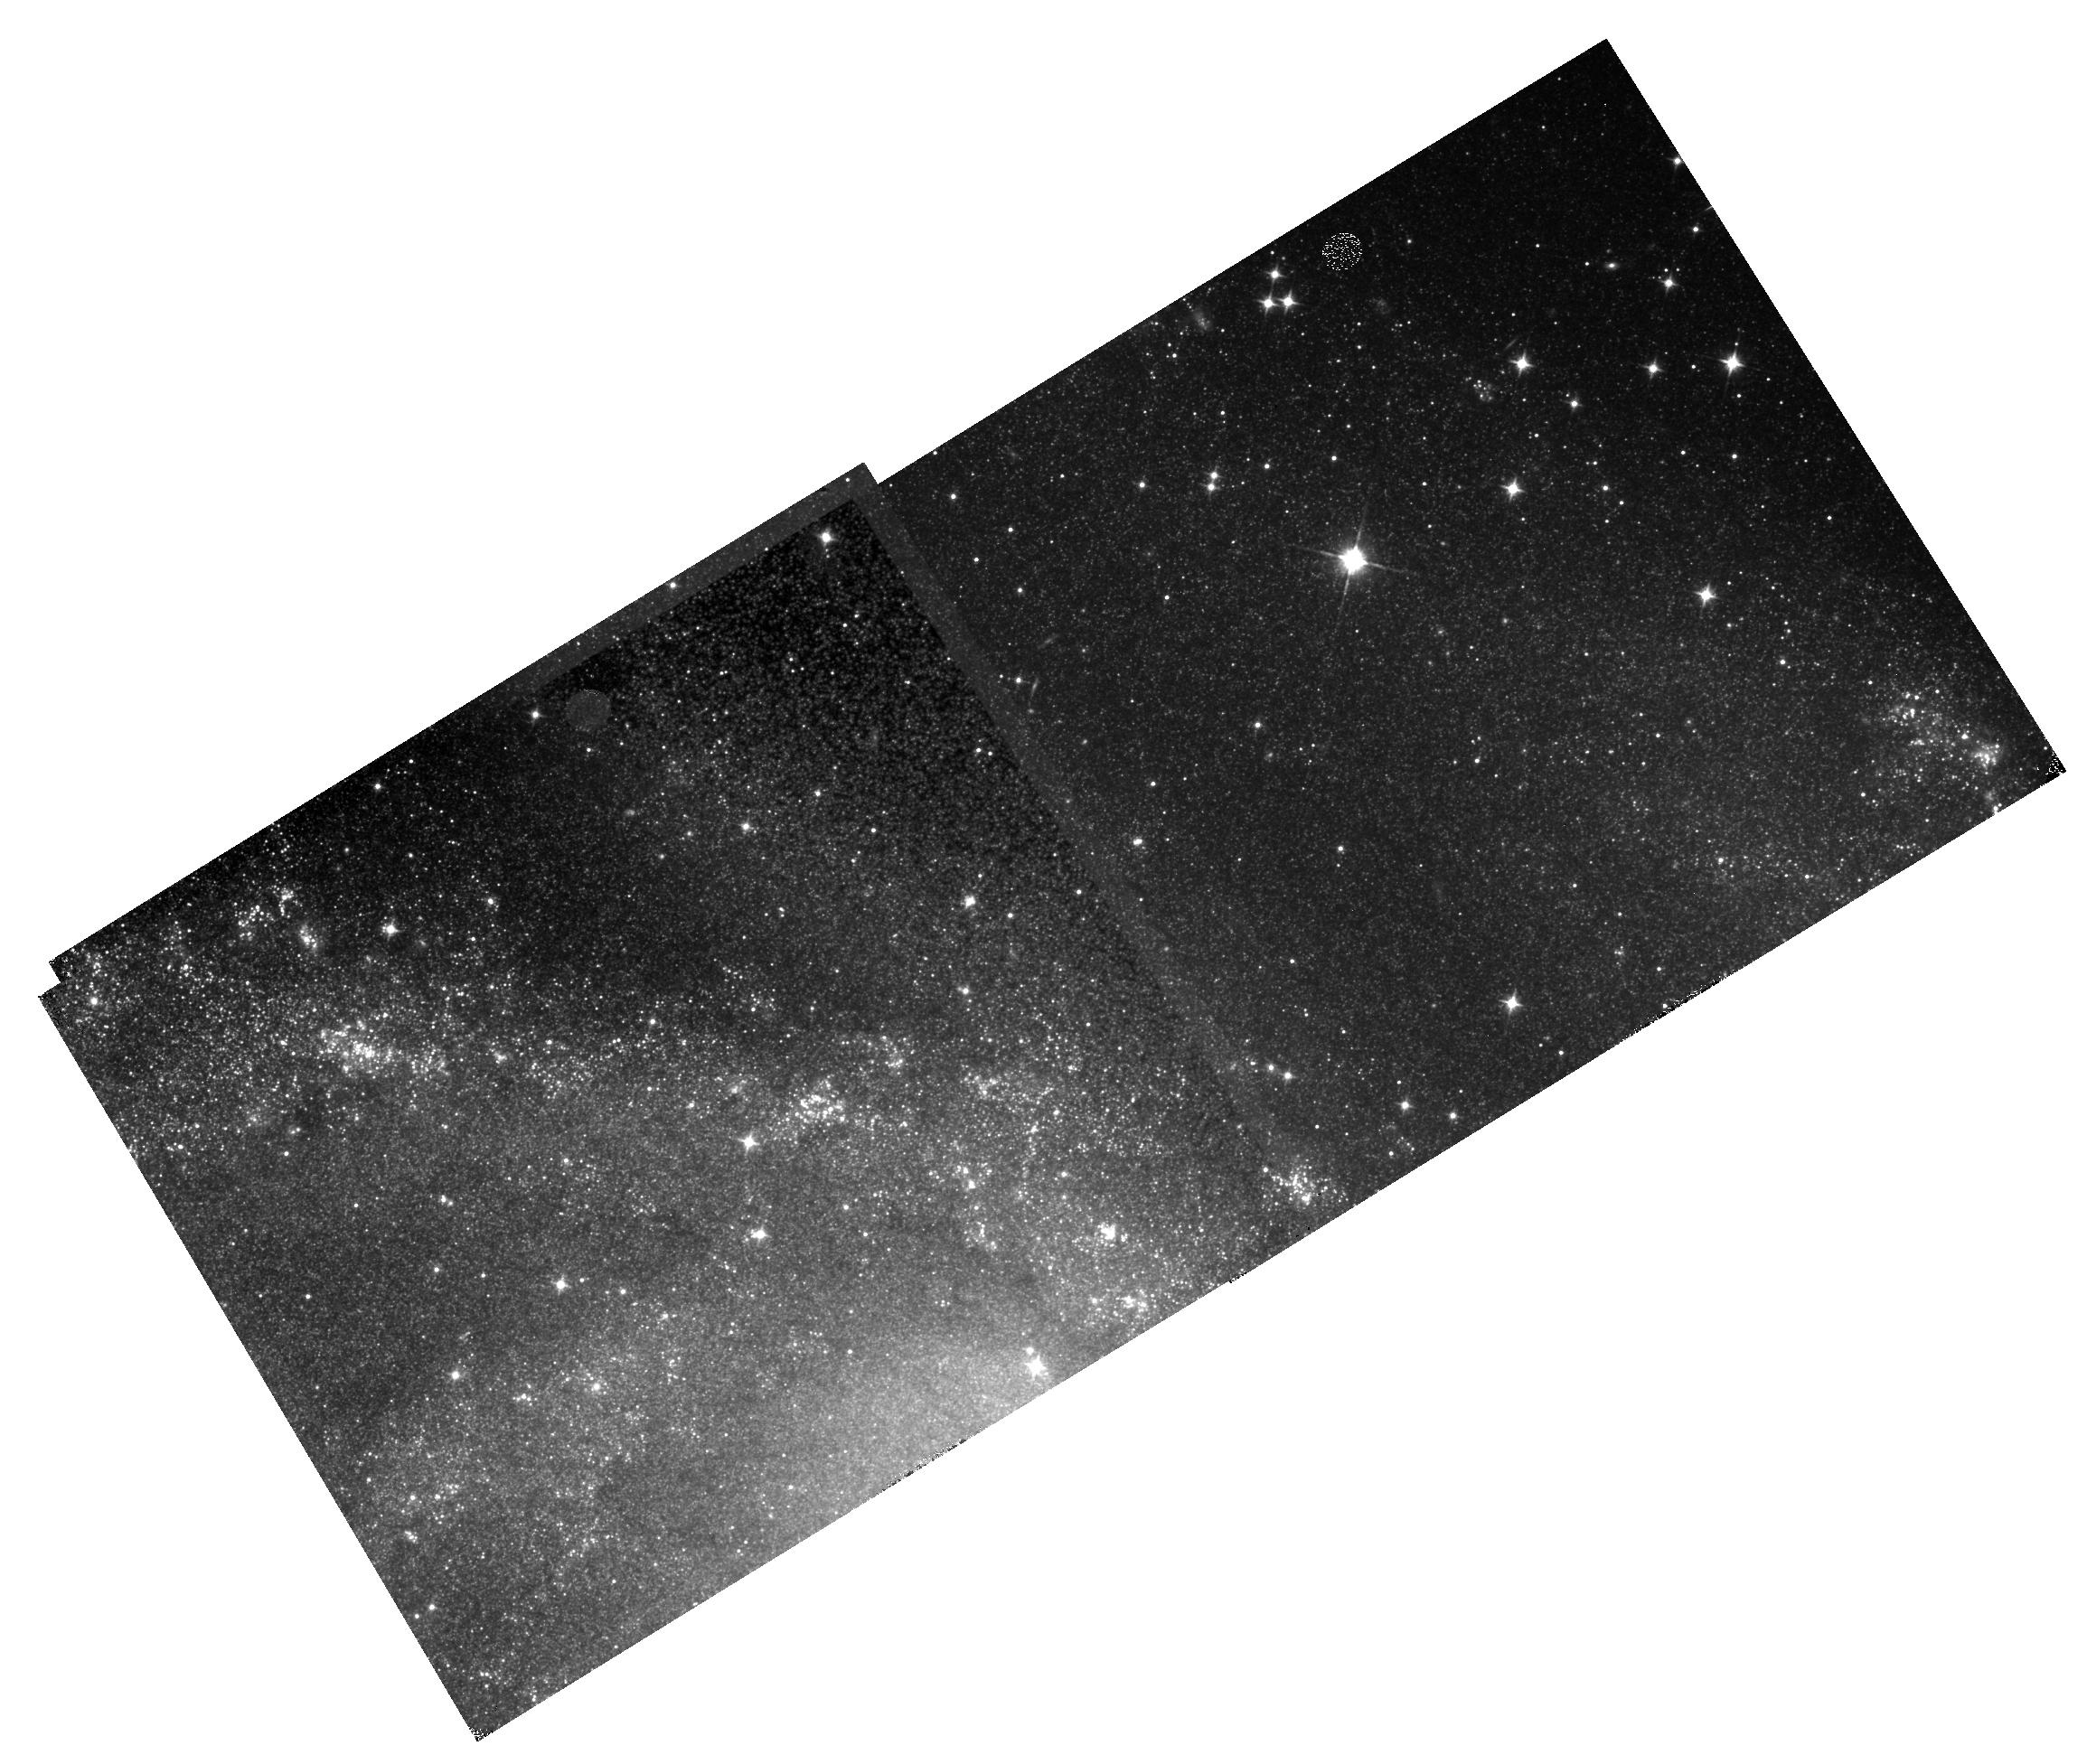
Target: NGC-6946-CENTER
Instrument: WFC3/IR
Filter: F110W
Exposure: 11 min
Observation ID: hst_14156_e2_wfc3_ir_f110w_icyqe2

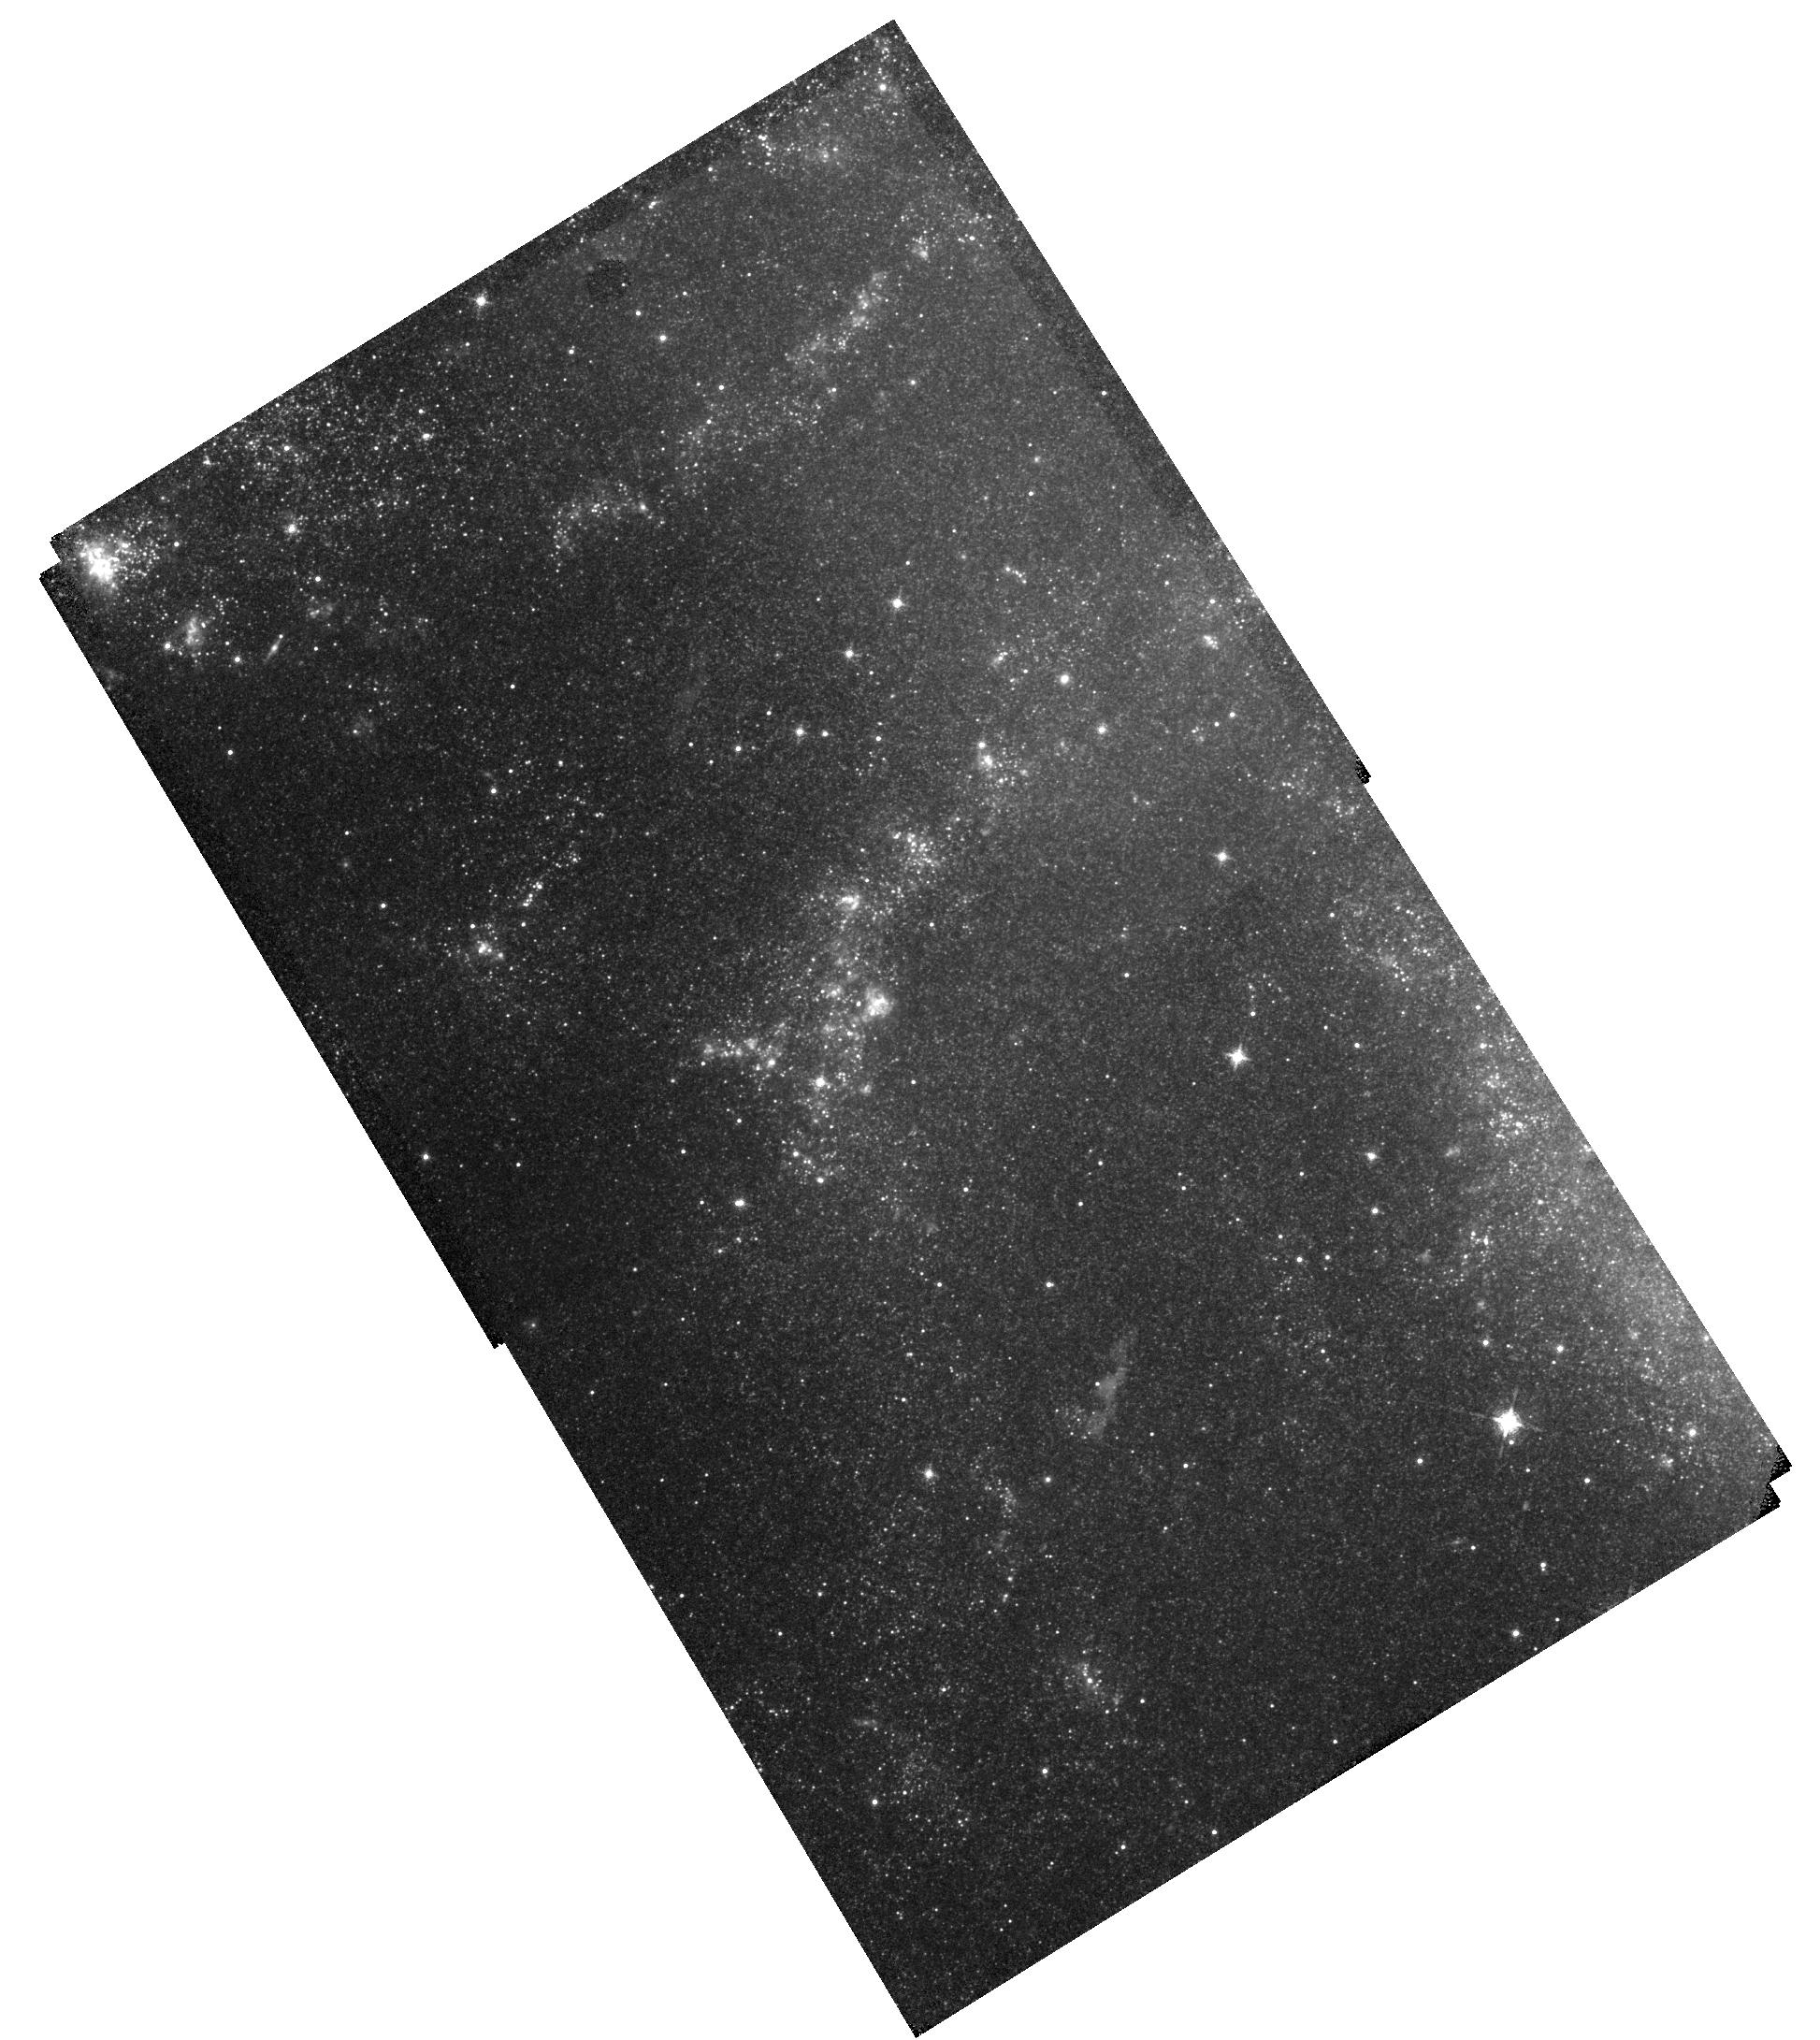
Target: NGC-6946-CENTER
Instrument: WFC3/IR
Filter: F128N
Exposure: 47 min
Observation ID: hst_14156_d2_wfc3_ir_f128n_icyqd2

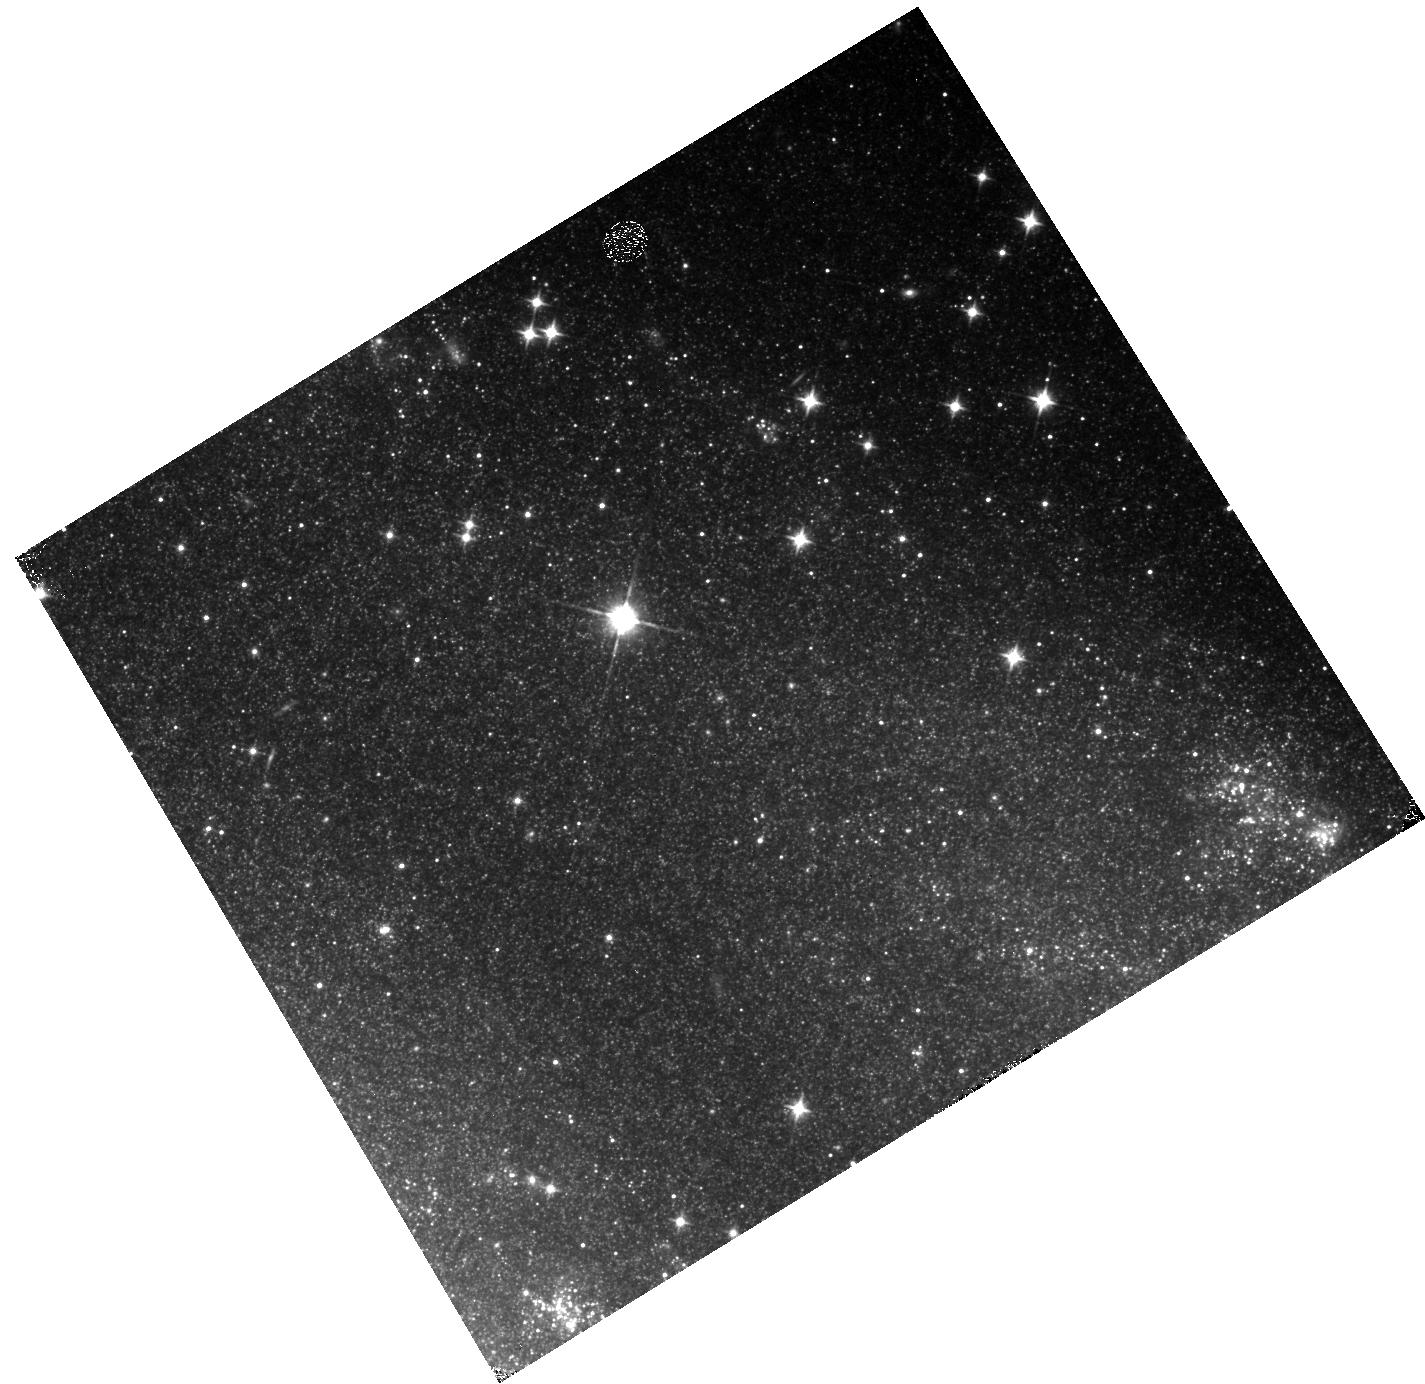
Target: NGC-6946-CENTER
Instrument: WFC3/IR
Filter: F110W
Exposure: 4 min
Observation ID: hst_14156_f2_wfc3_ir_f110w_icyqf2

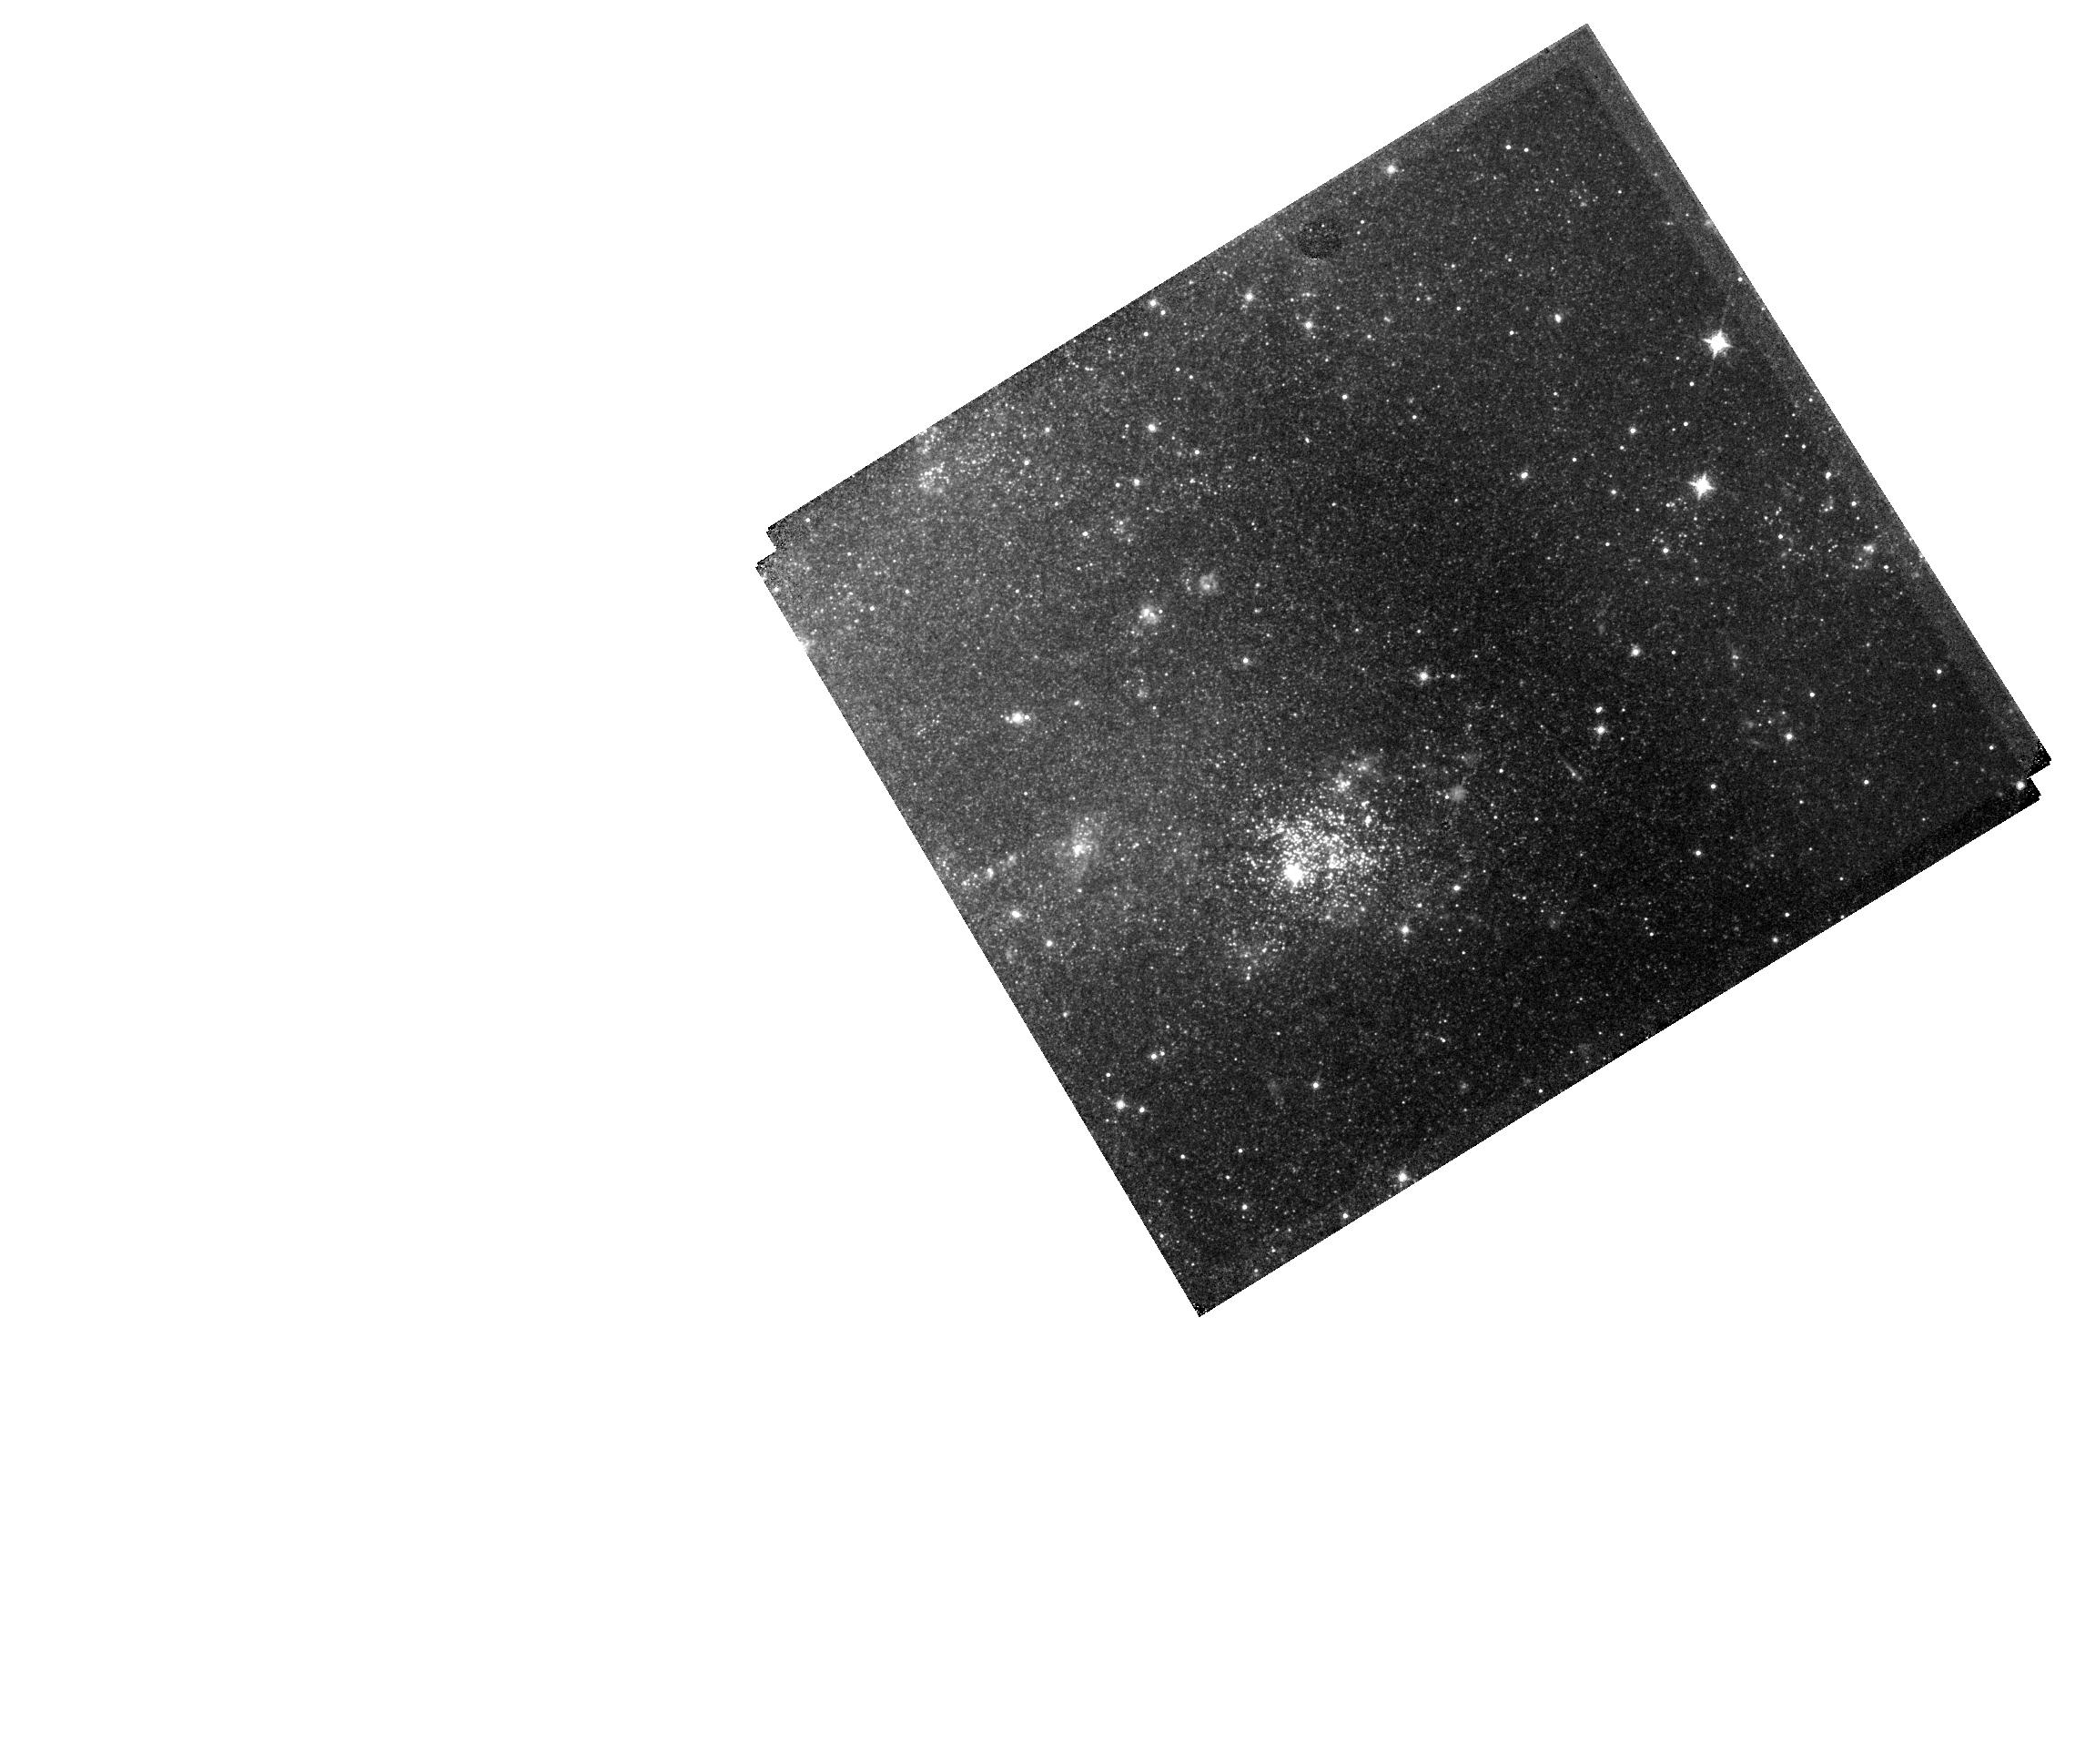
Target: NGC-6946-CENTER
Instrument: WFC3/IR
Filter: F128N
Exposure: 24 min
Observation ID: hst_14156_a2_wfc3_ir_f128n_icyqa2

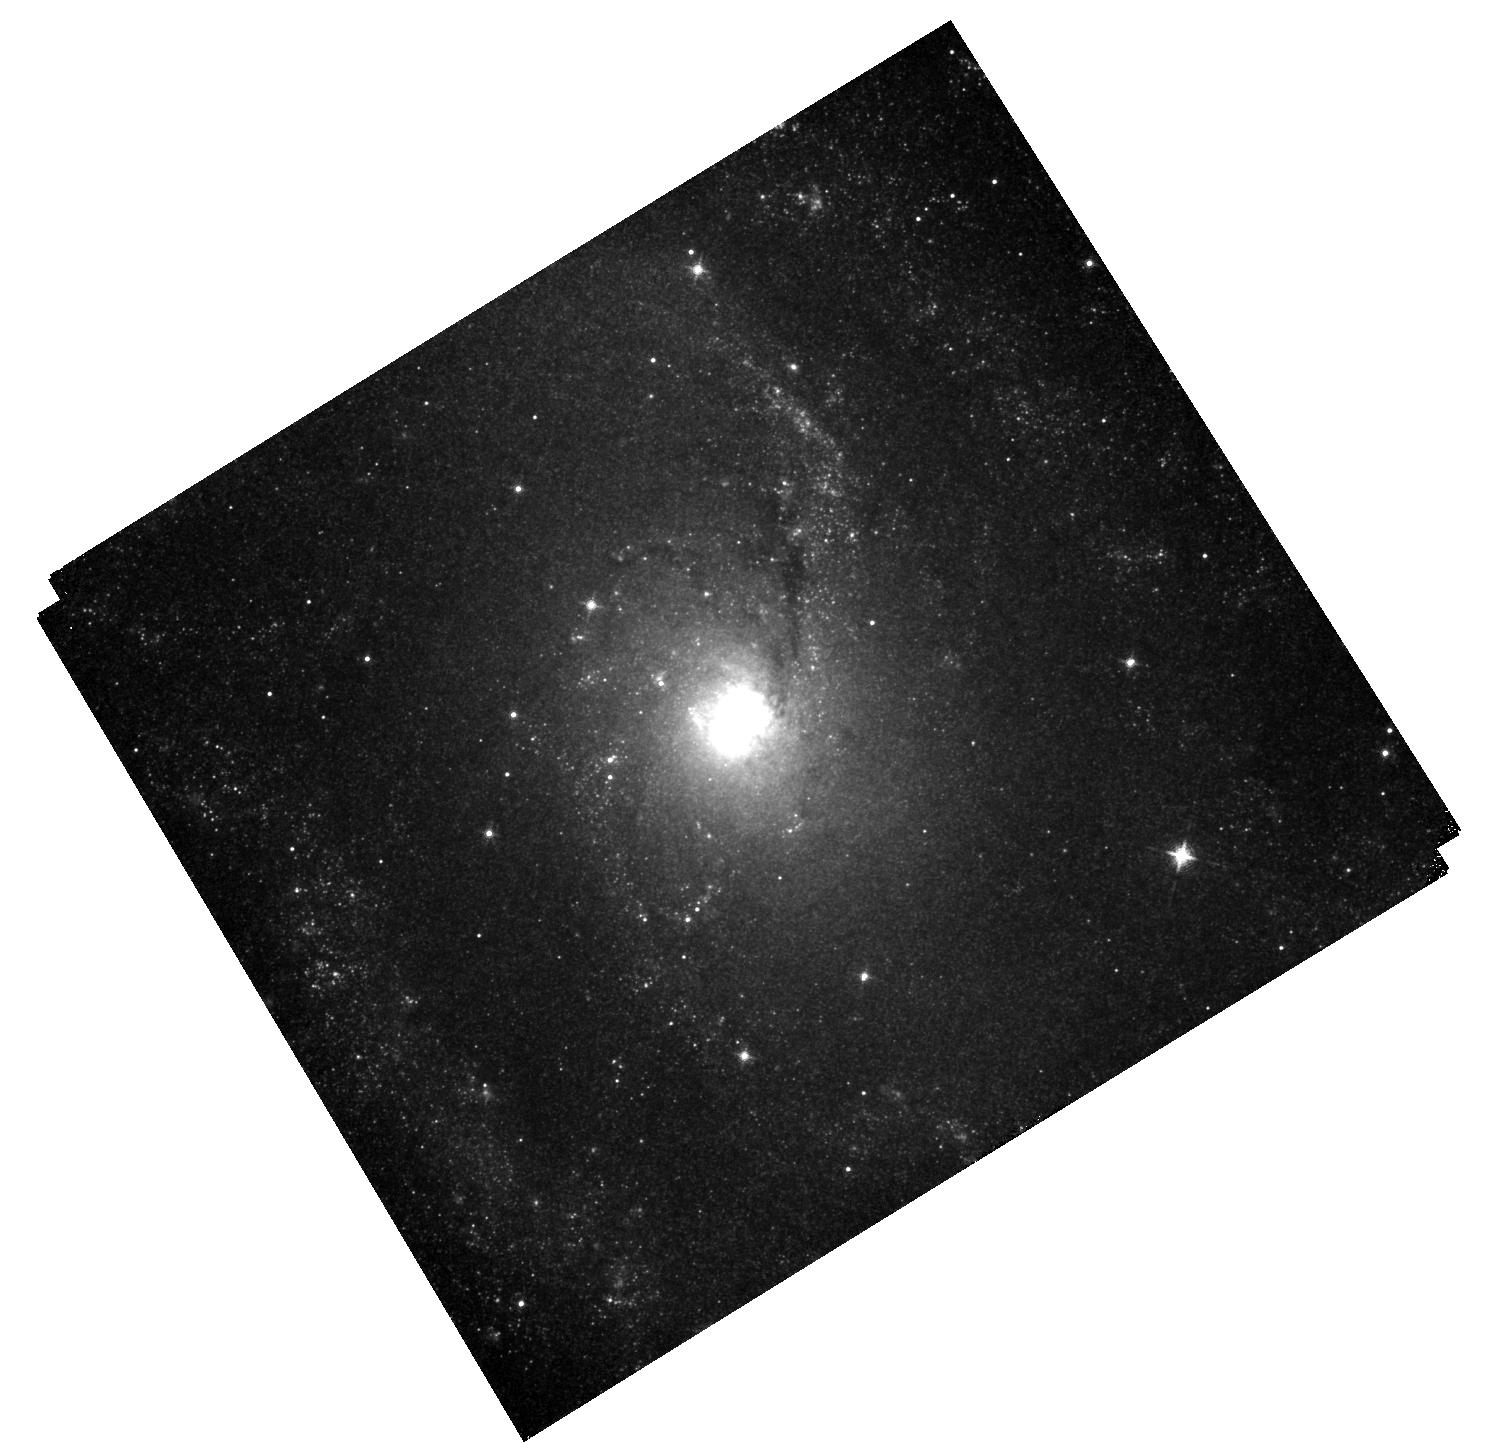
Target: NGC-6946-CENTER
Instrument: WFC3/IR
Filter: F128N
Exposure: 24 min
Observation ID: hst_14156_c2_wfc3_ir_f128n_icyqc2

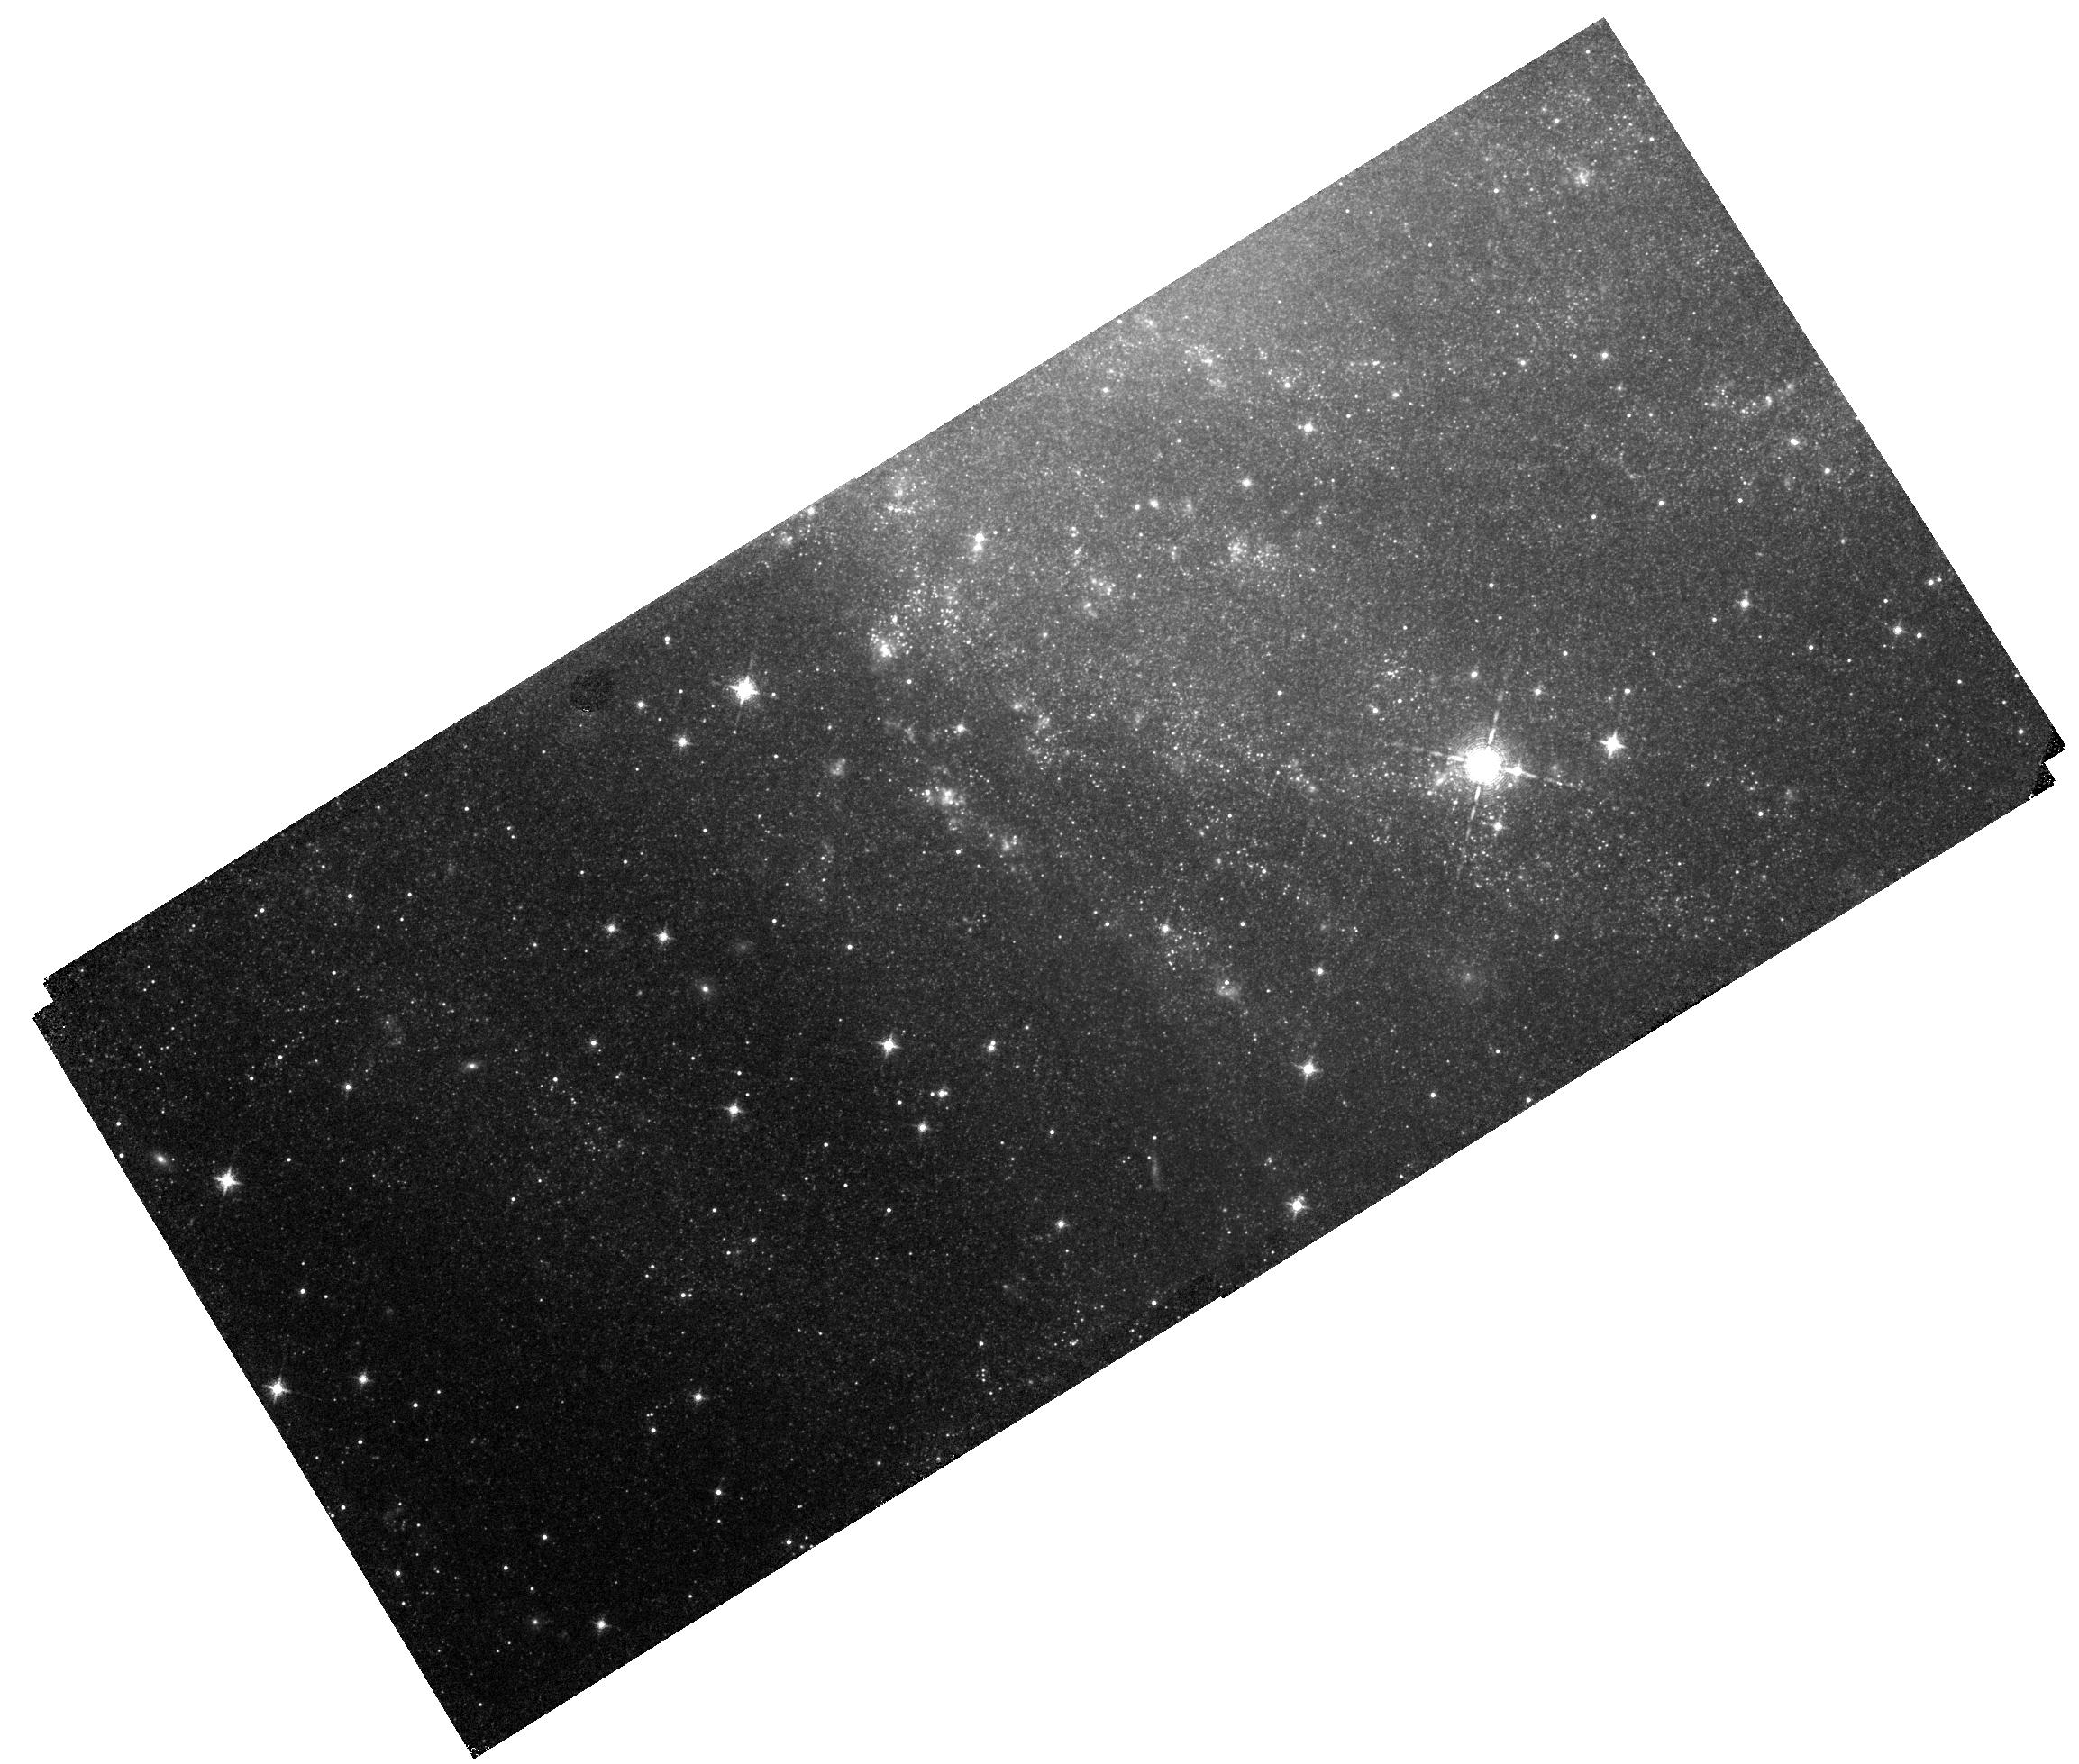
Target: NGC-6946-CENTER
Instrument: WFC3/IR
Filter: F128N
Exposure: 47 min
Observation ID: hst_14156_02_wfc3_ir_f128n_icyq02

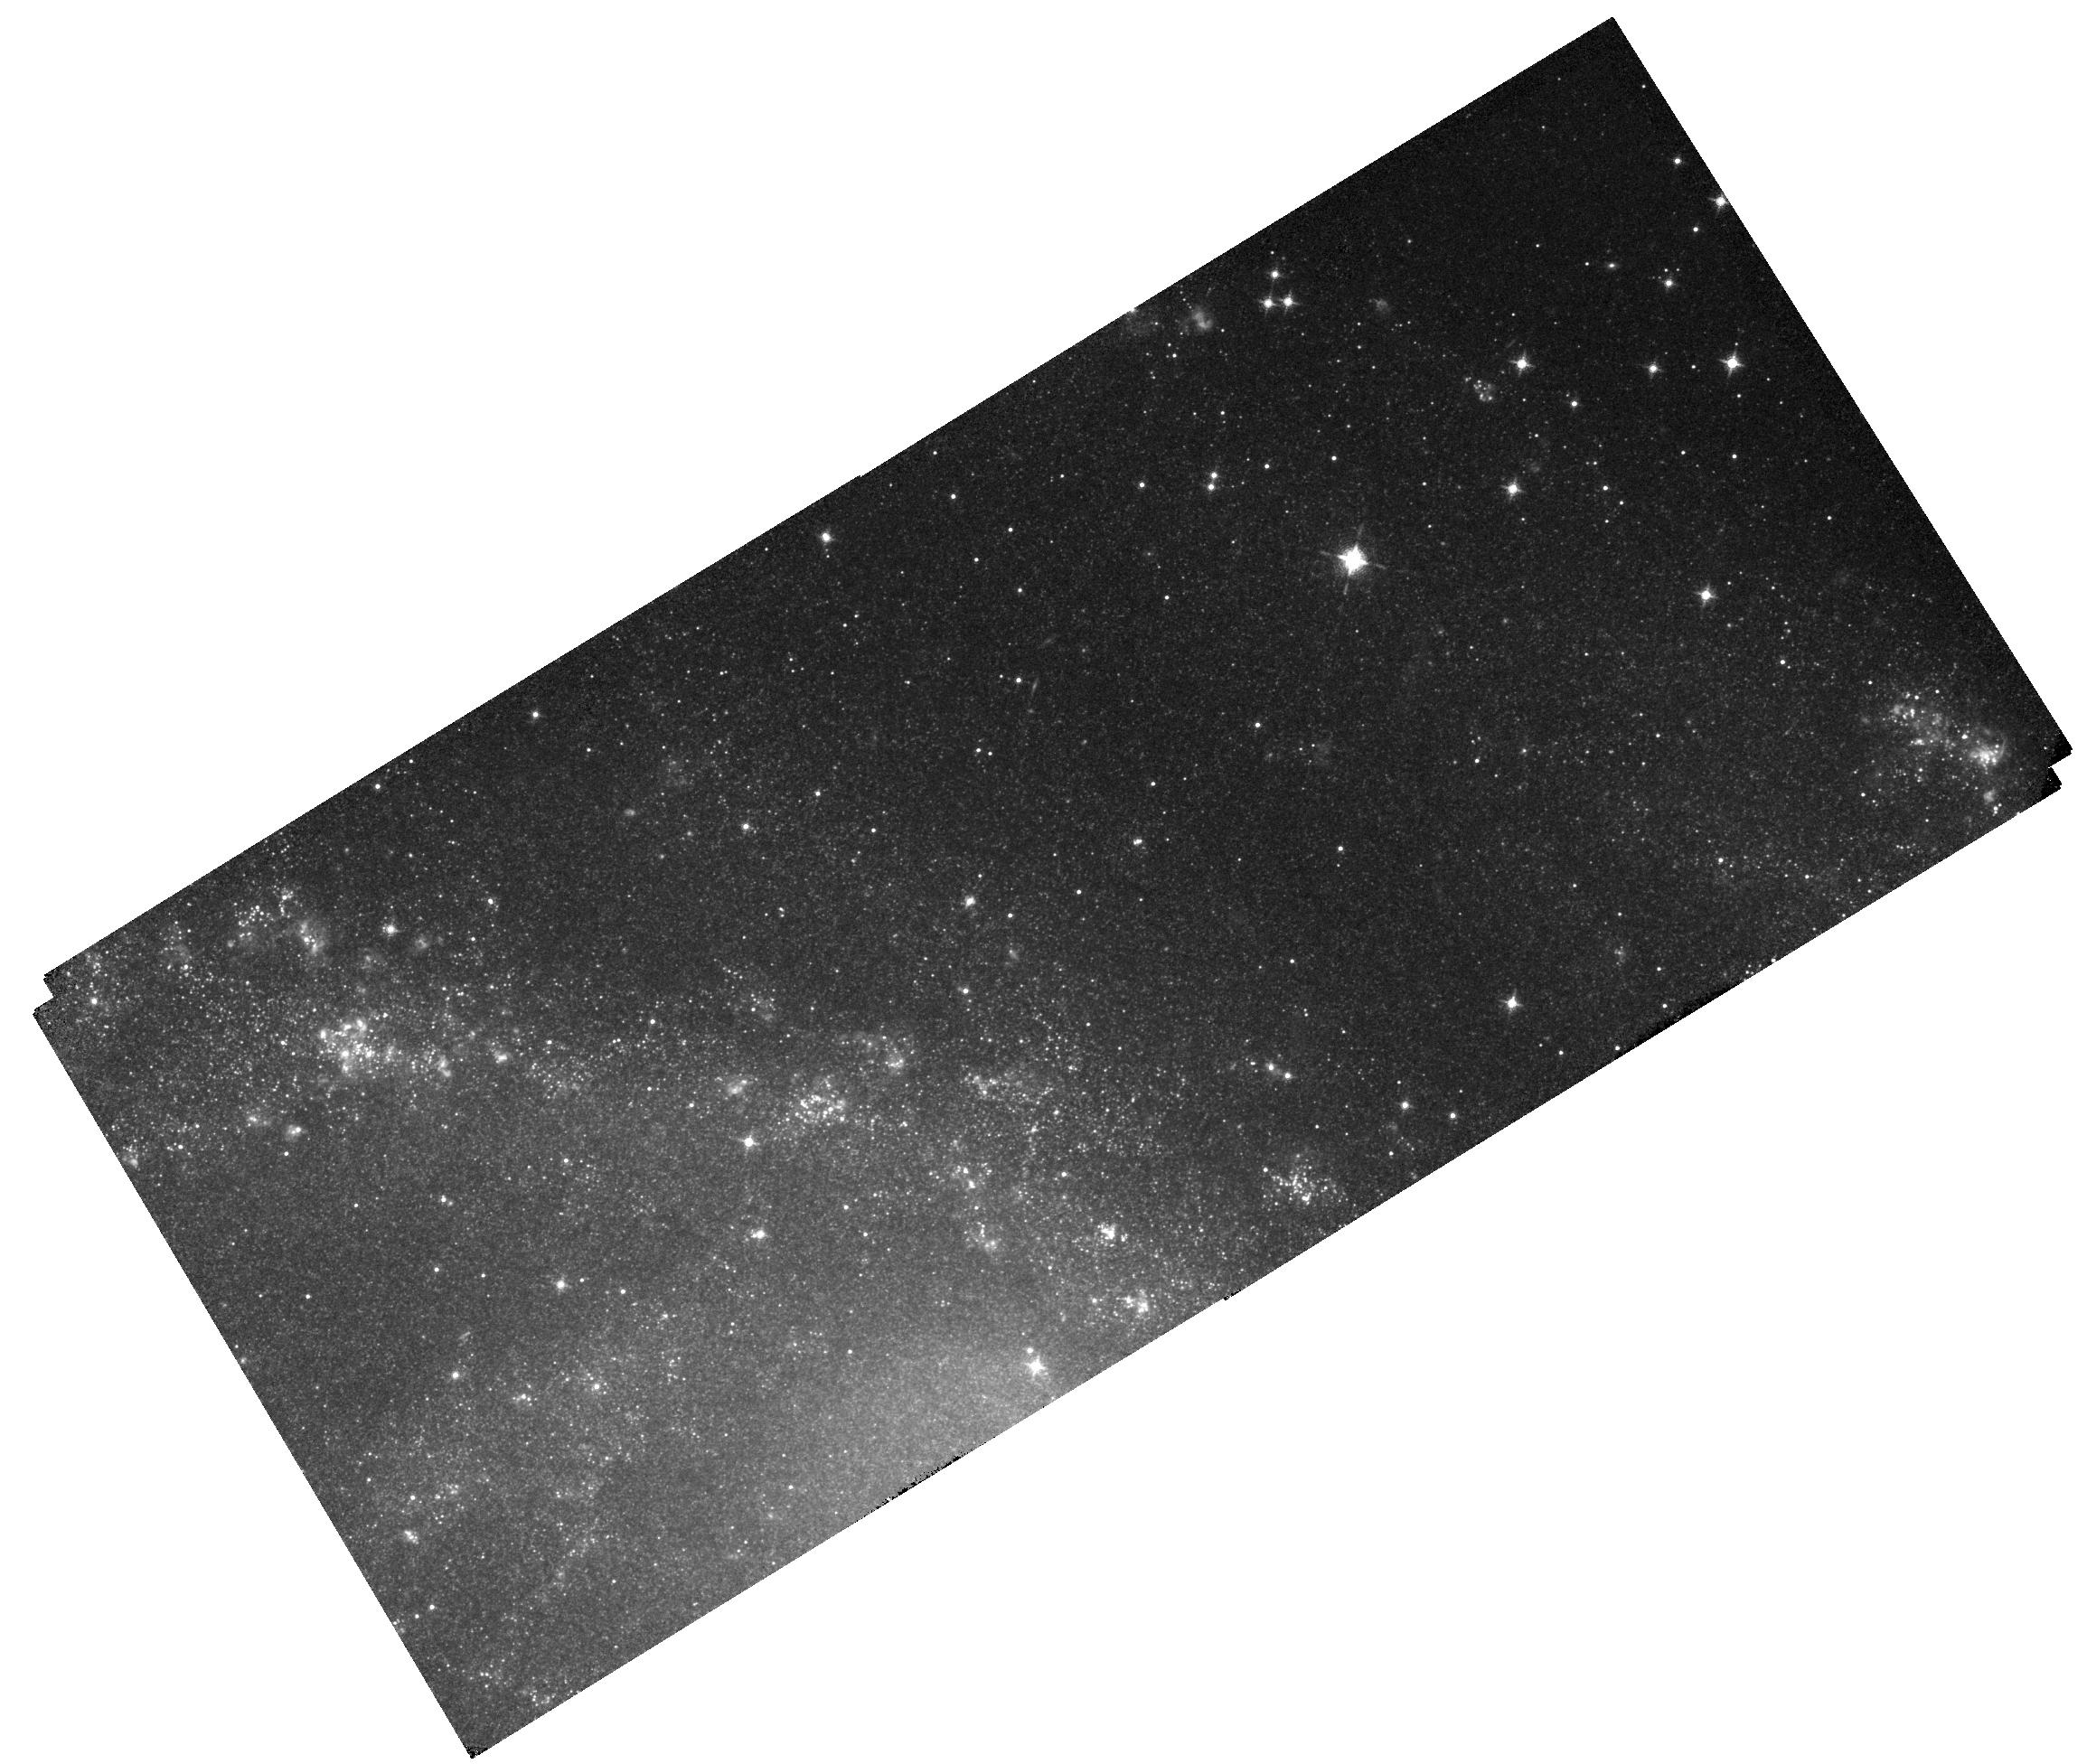
Target: NGC-6946-CENTER
Instrument: WFC3/IR
Filter: F128N
Exposure: 47 min
Observation ID: hst_14156_e2_wfc3_ir_f128n_icyqe2

An Ionizing Photon Rate Map of NGC 6946 (PI: Leroy, Adam)

Significant progress in our understanding of star formation and galaxy evolution depends on ability to obtain precise measurements of the star formation rate on scales from individual regions to large samples of galaxies. In order to do so we need to benchmark star formation rate estimators available for large samples and over wide areas (e.g., Halpha+IR, UV+IR) against high quality, spatially resolved "ground-truth" measurements. This has been done in groundbreaking studies for indivdiual regions, but has yet to be done carefully using maps covering whole area of nearby galaxies. The Paschen beta line is ideal for this purpose: it tracks star formation by tracing ionizing photons the can be cleanly associated with young stars and it is 3x less affected by extinction than the commonly used Halpha line. Most important WFC3 has the demonstrate ability to map Paschen beta at high resolution and excellent sensitivity over the whole area of nearby galaxies. We propose to use this capability to map the active area of active star formation in NGC6946, making only the second deeply sensitive map of Paschen beta across a whole nearby star-forming galaxy. We will use this to (1) inter-compare proposed ground-truth tracers (free-free, optical Balmer decrement, Paschen beta + Halpha) and (2) to improve the calibration of empirical star formation rate estimators by measuring them for individual regions, across large parts of galaxies, and comparing galaxies. Only HST can provide this new and important measurement of an extinction robust tracer of ionizing photon rates at high sensitivity and resolution across a whole galaxy.